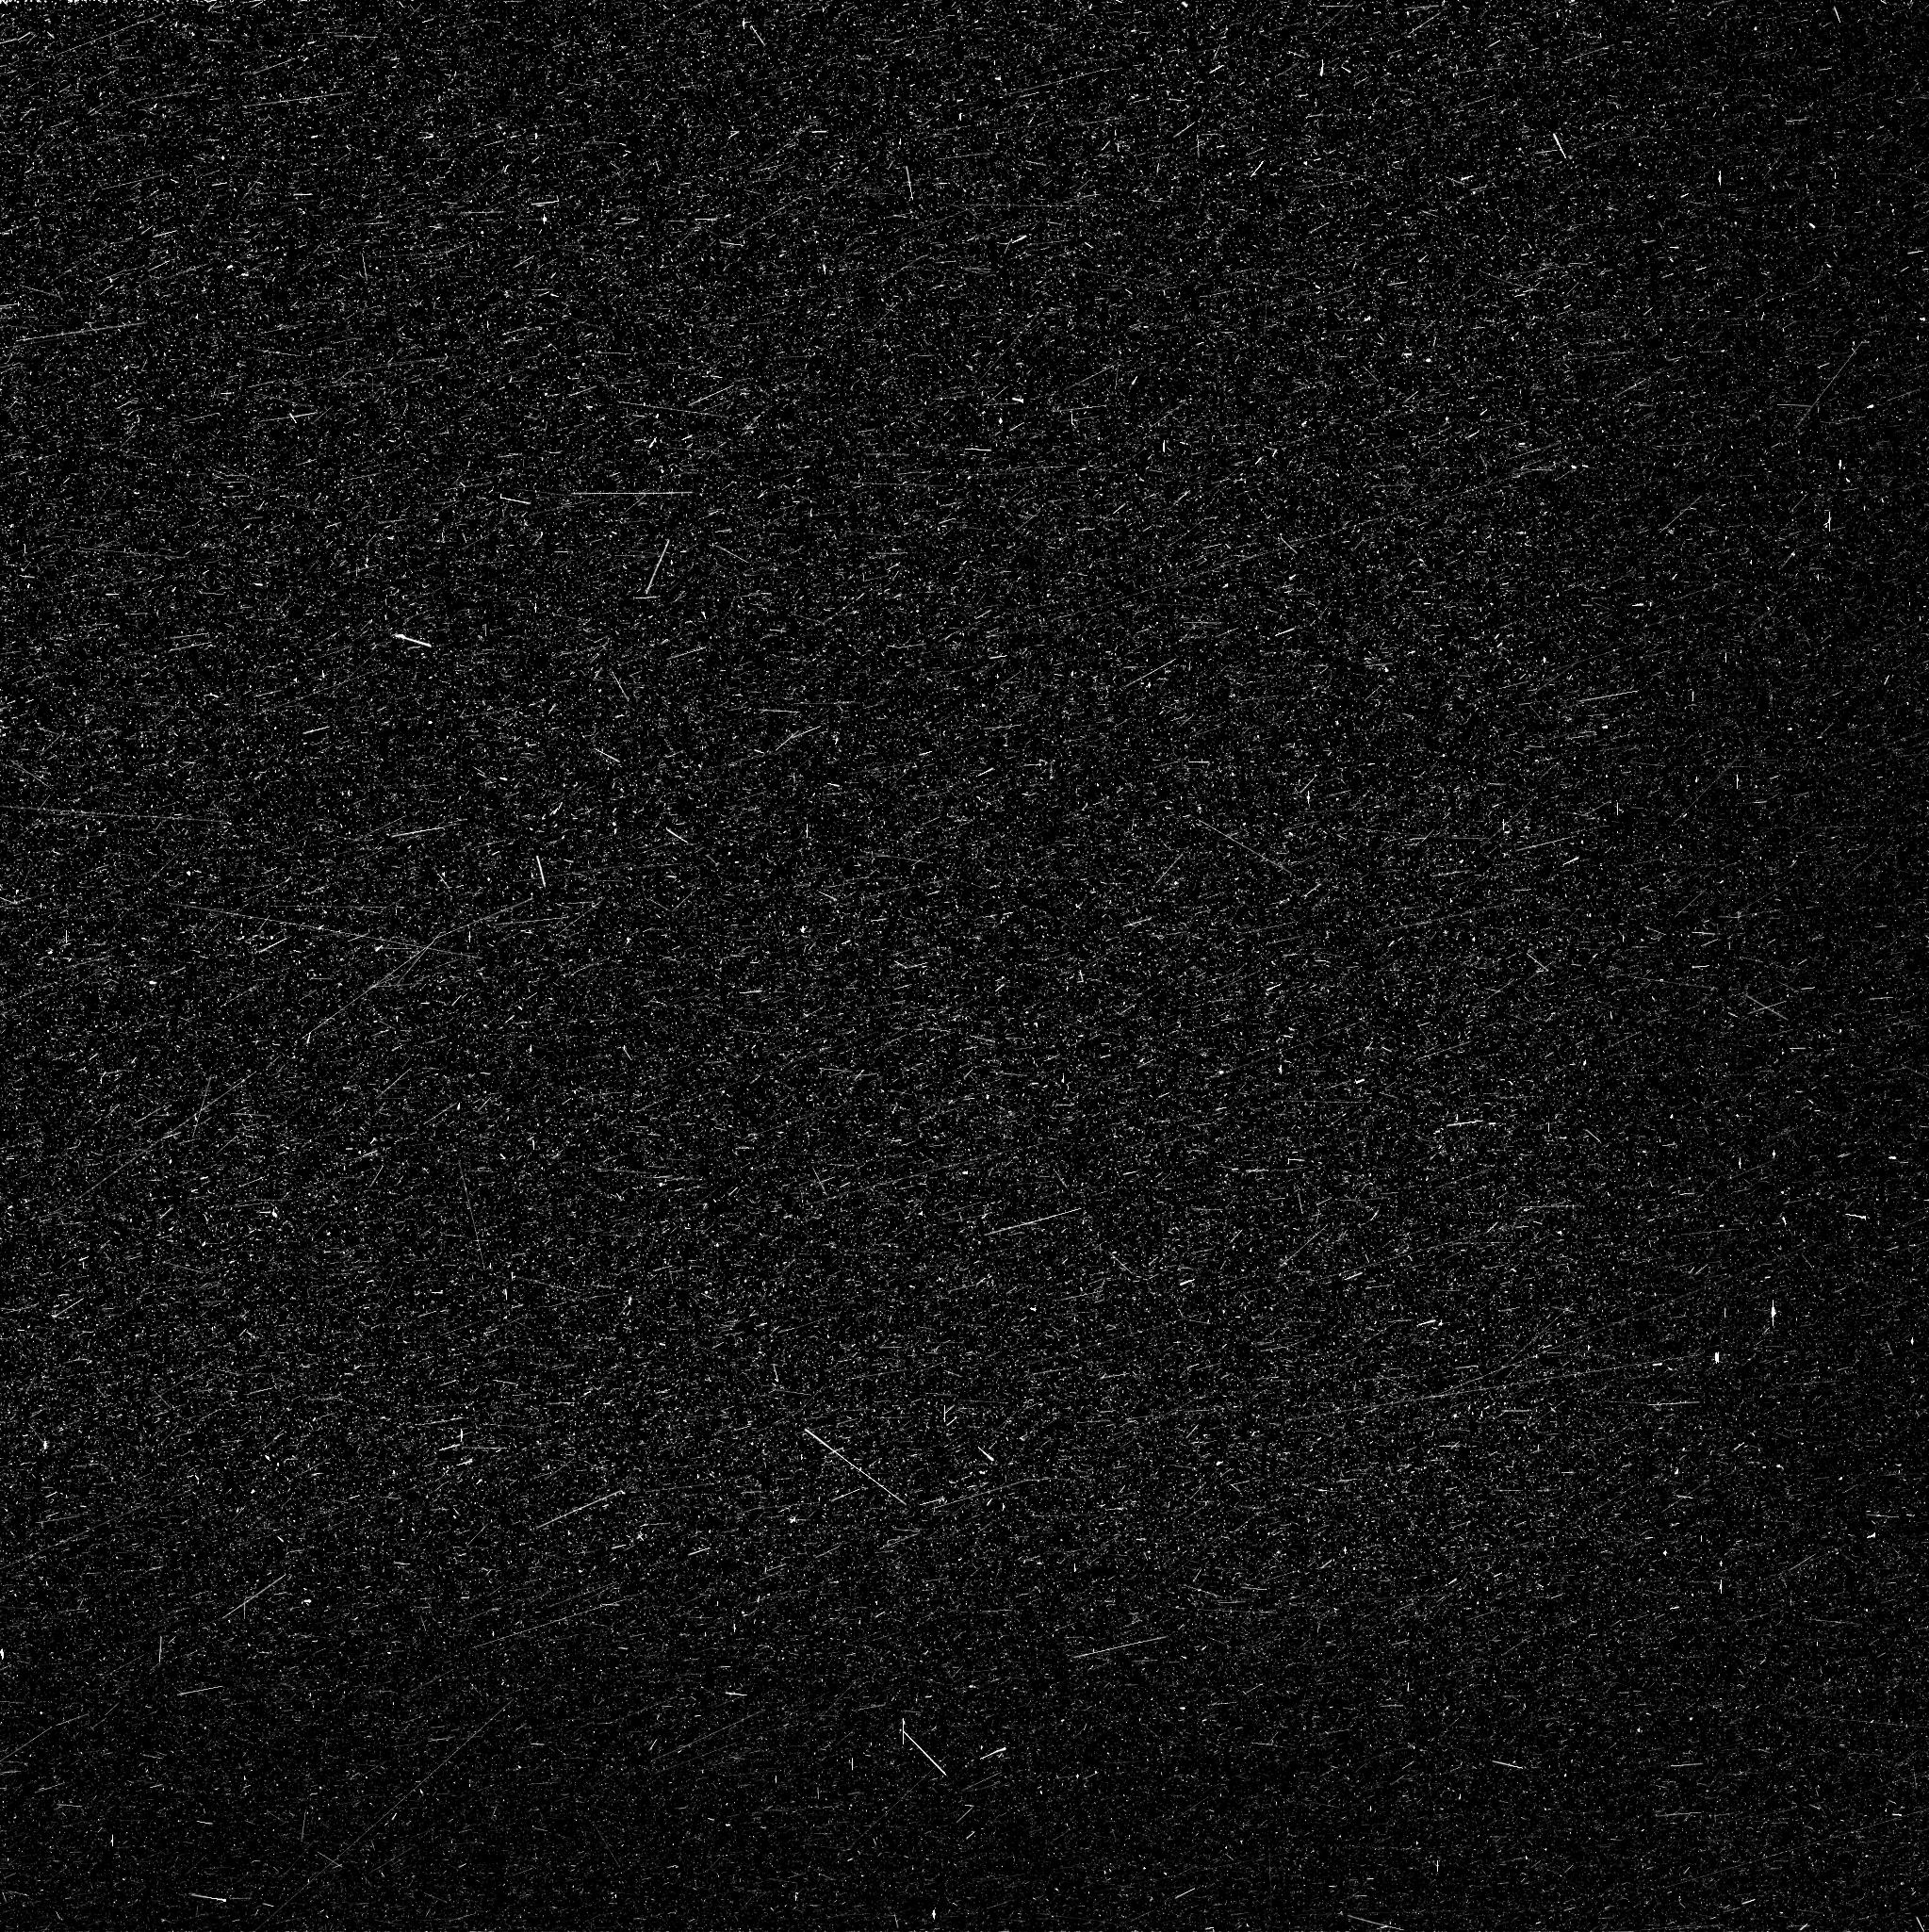
Target: C2013A1
Instrument: WFC3/UVIS
Filter: FQ387N
Exposure: 5 min
Observation ID: icoc13gyq

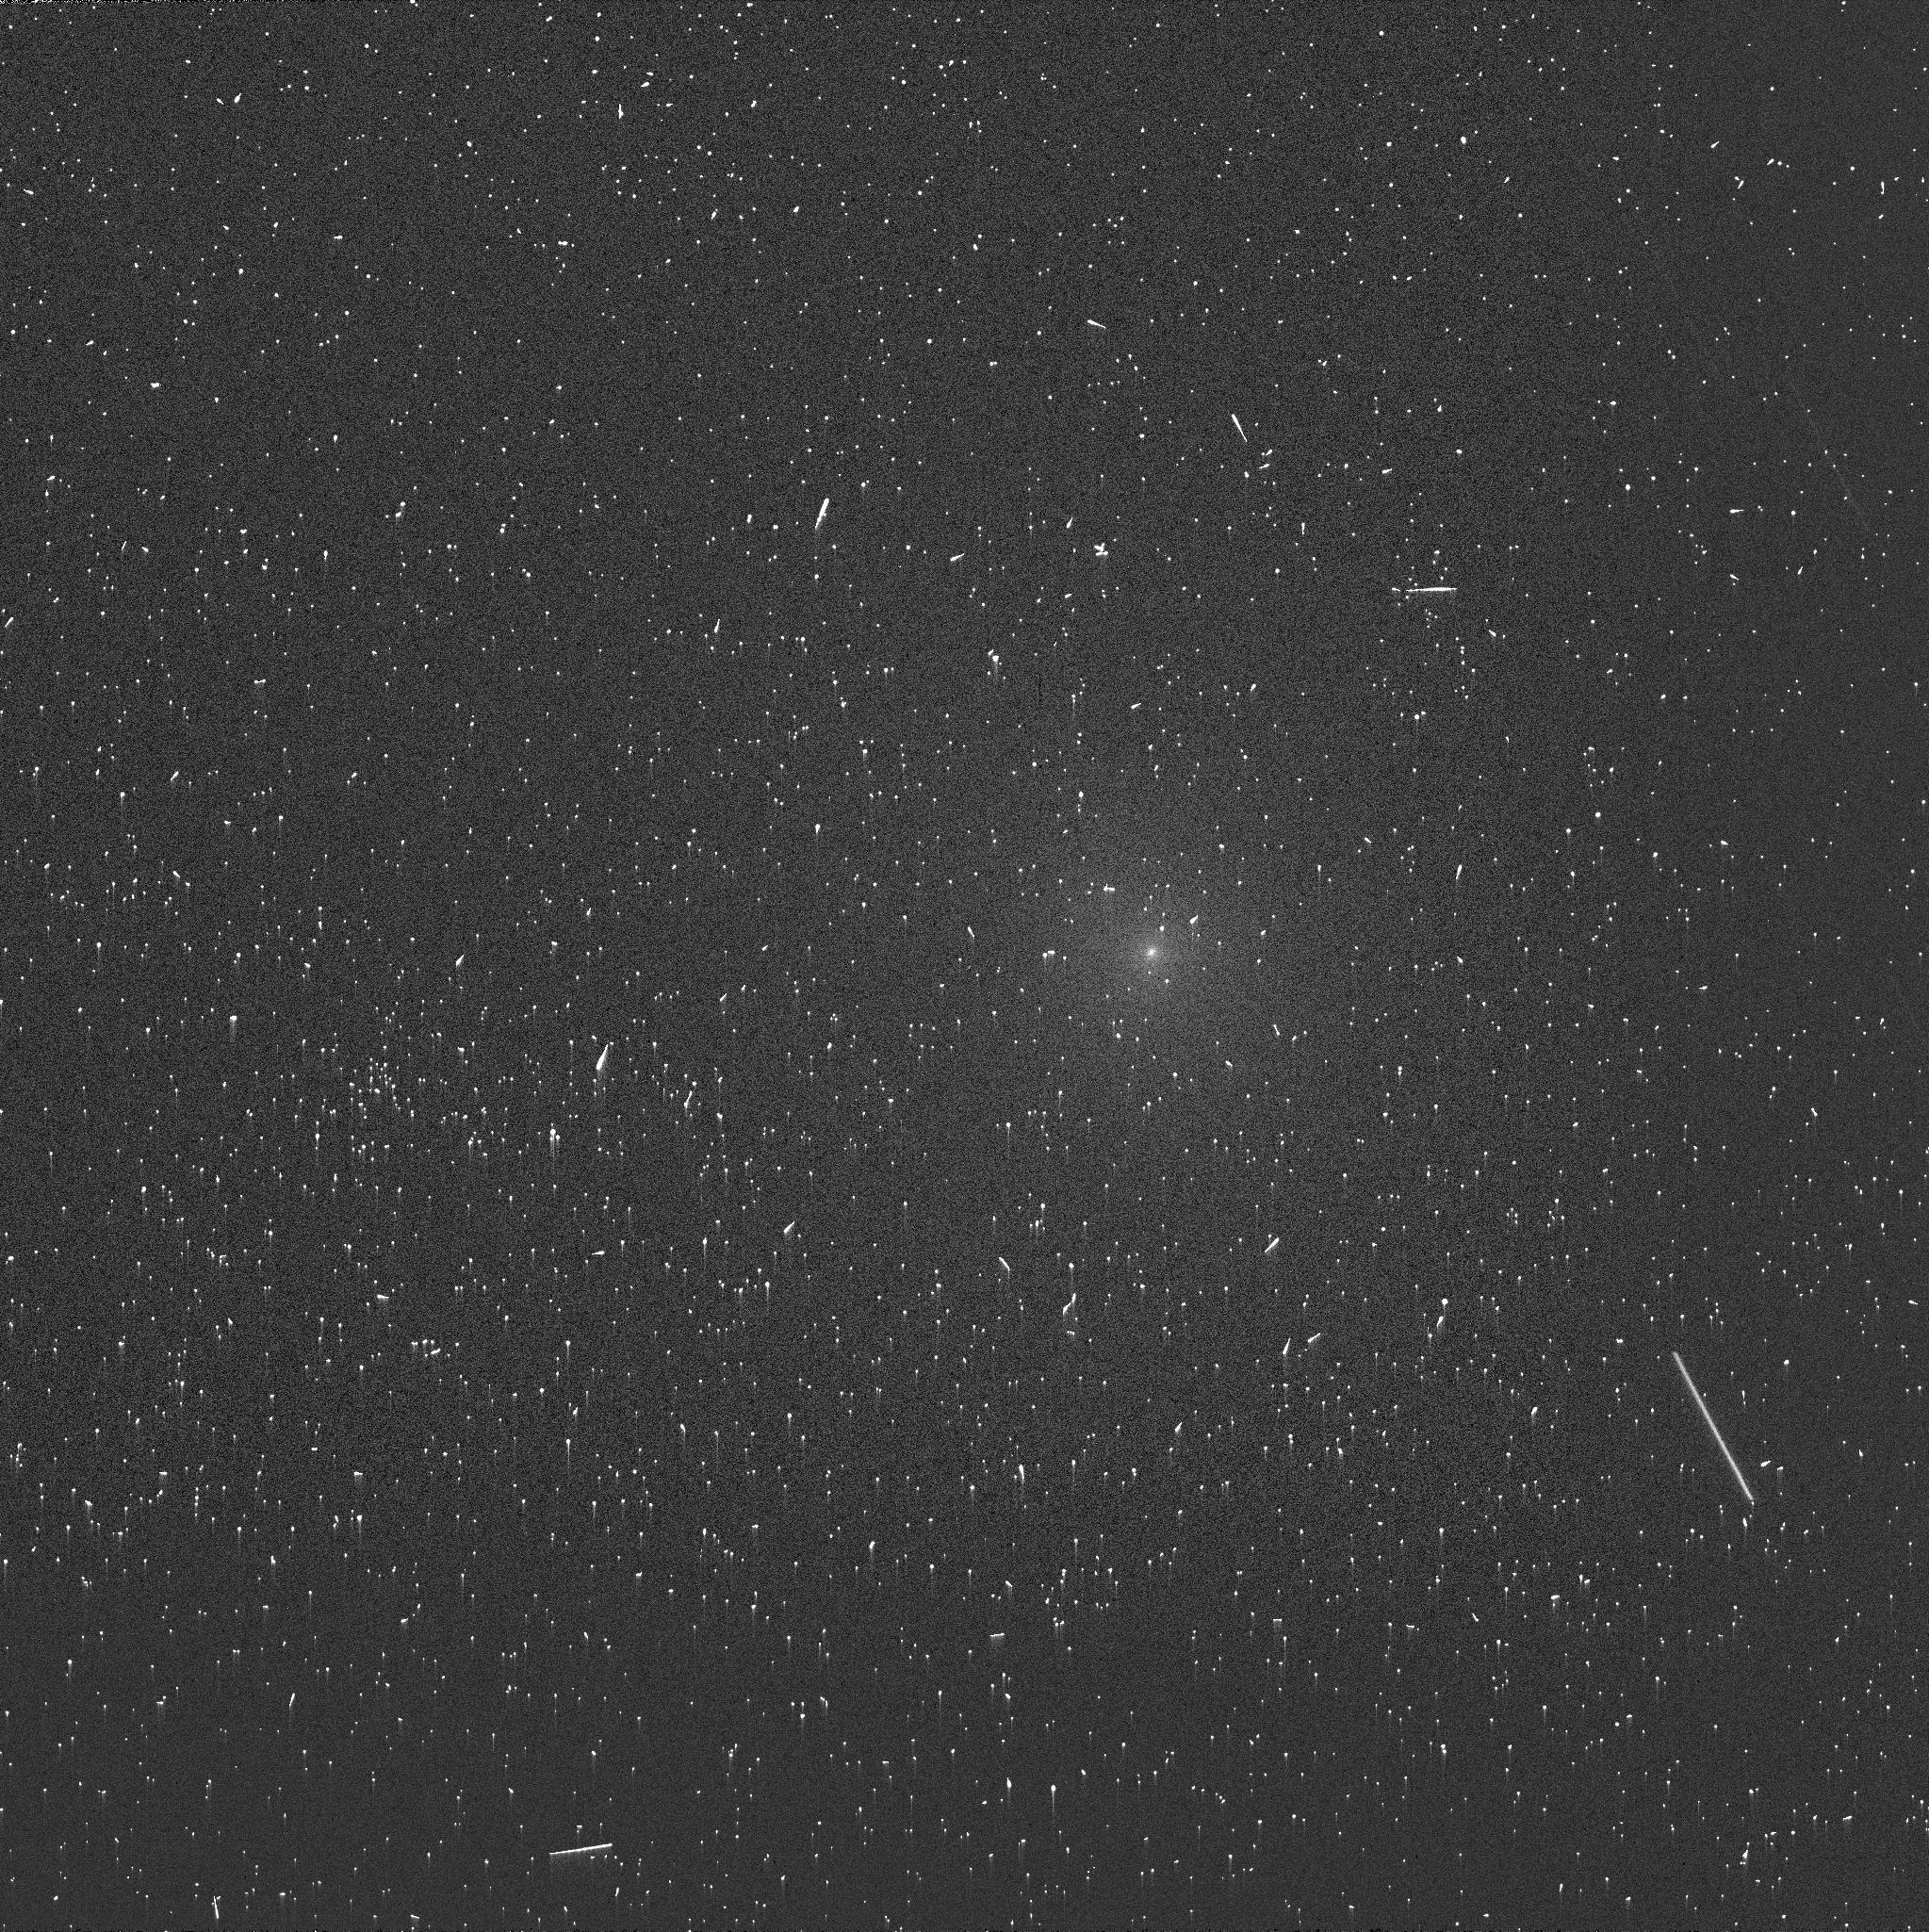
Target: C2013A1
Instrument: WFC3/UVIS
Filter: FQ387N
Exposure: 5 min
Observation ID: icoc11fuq

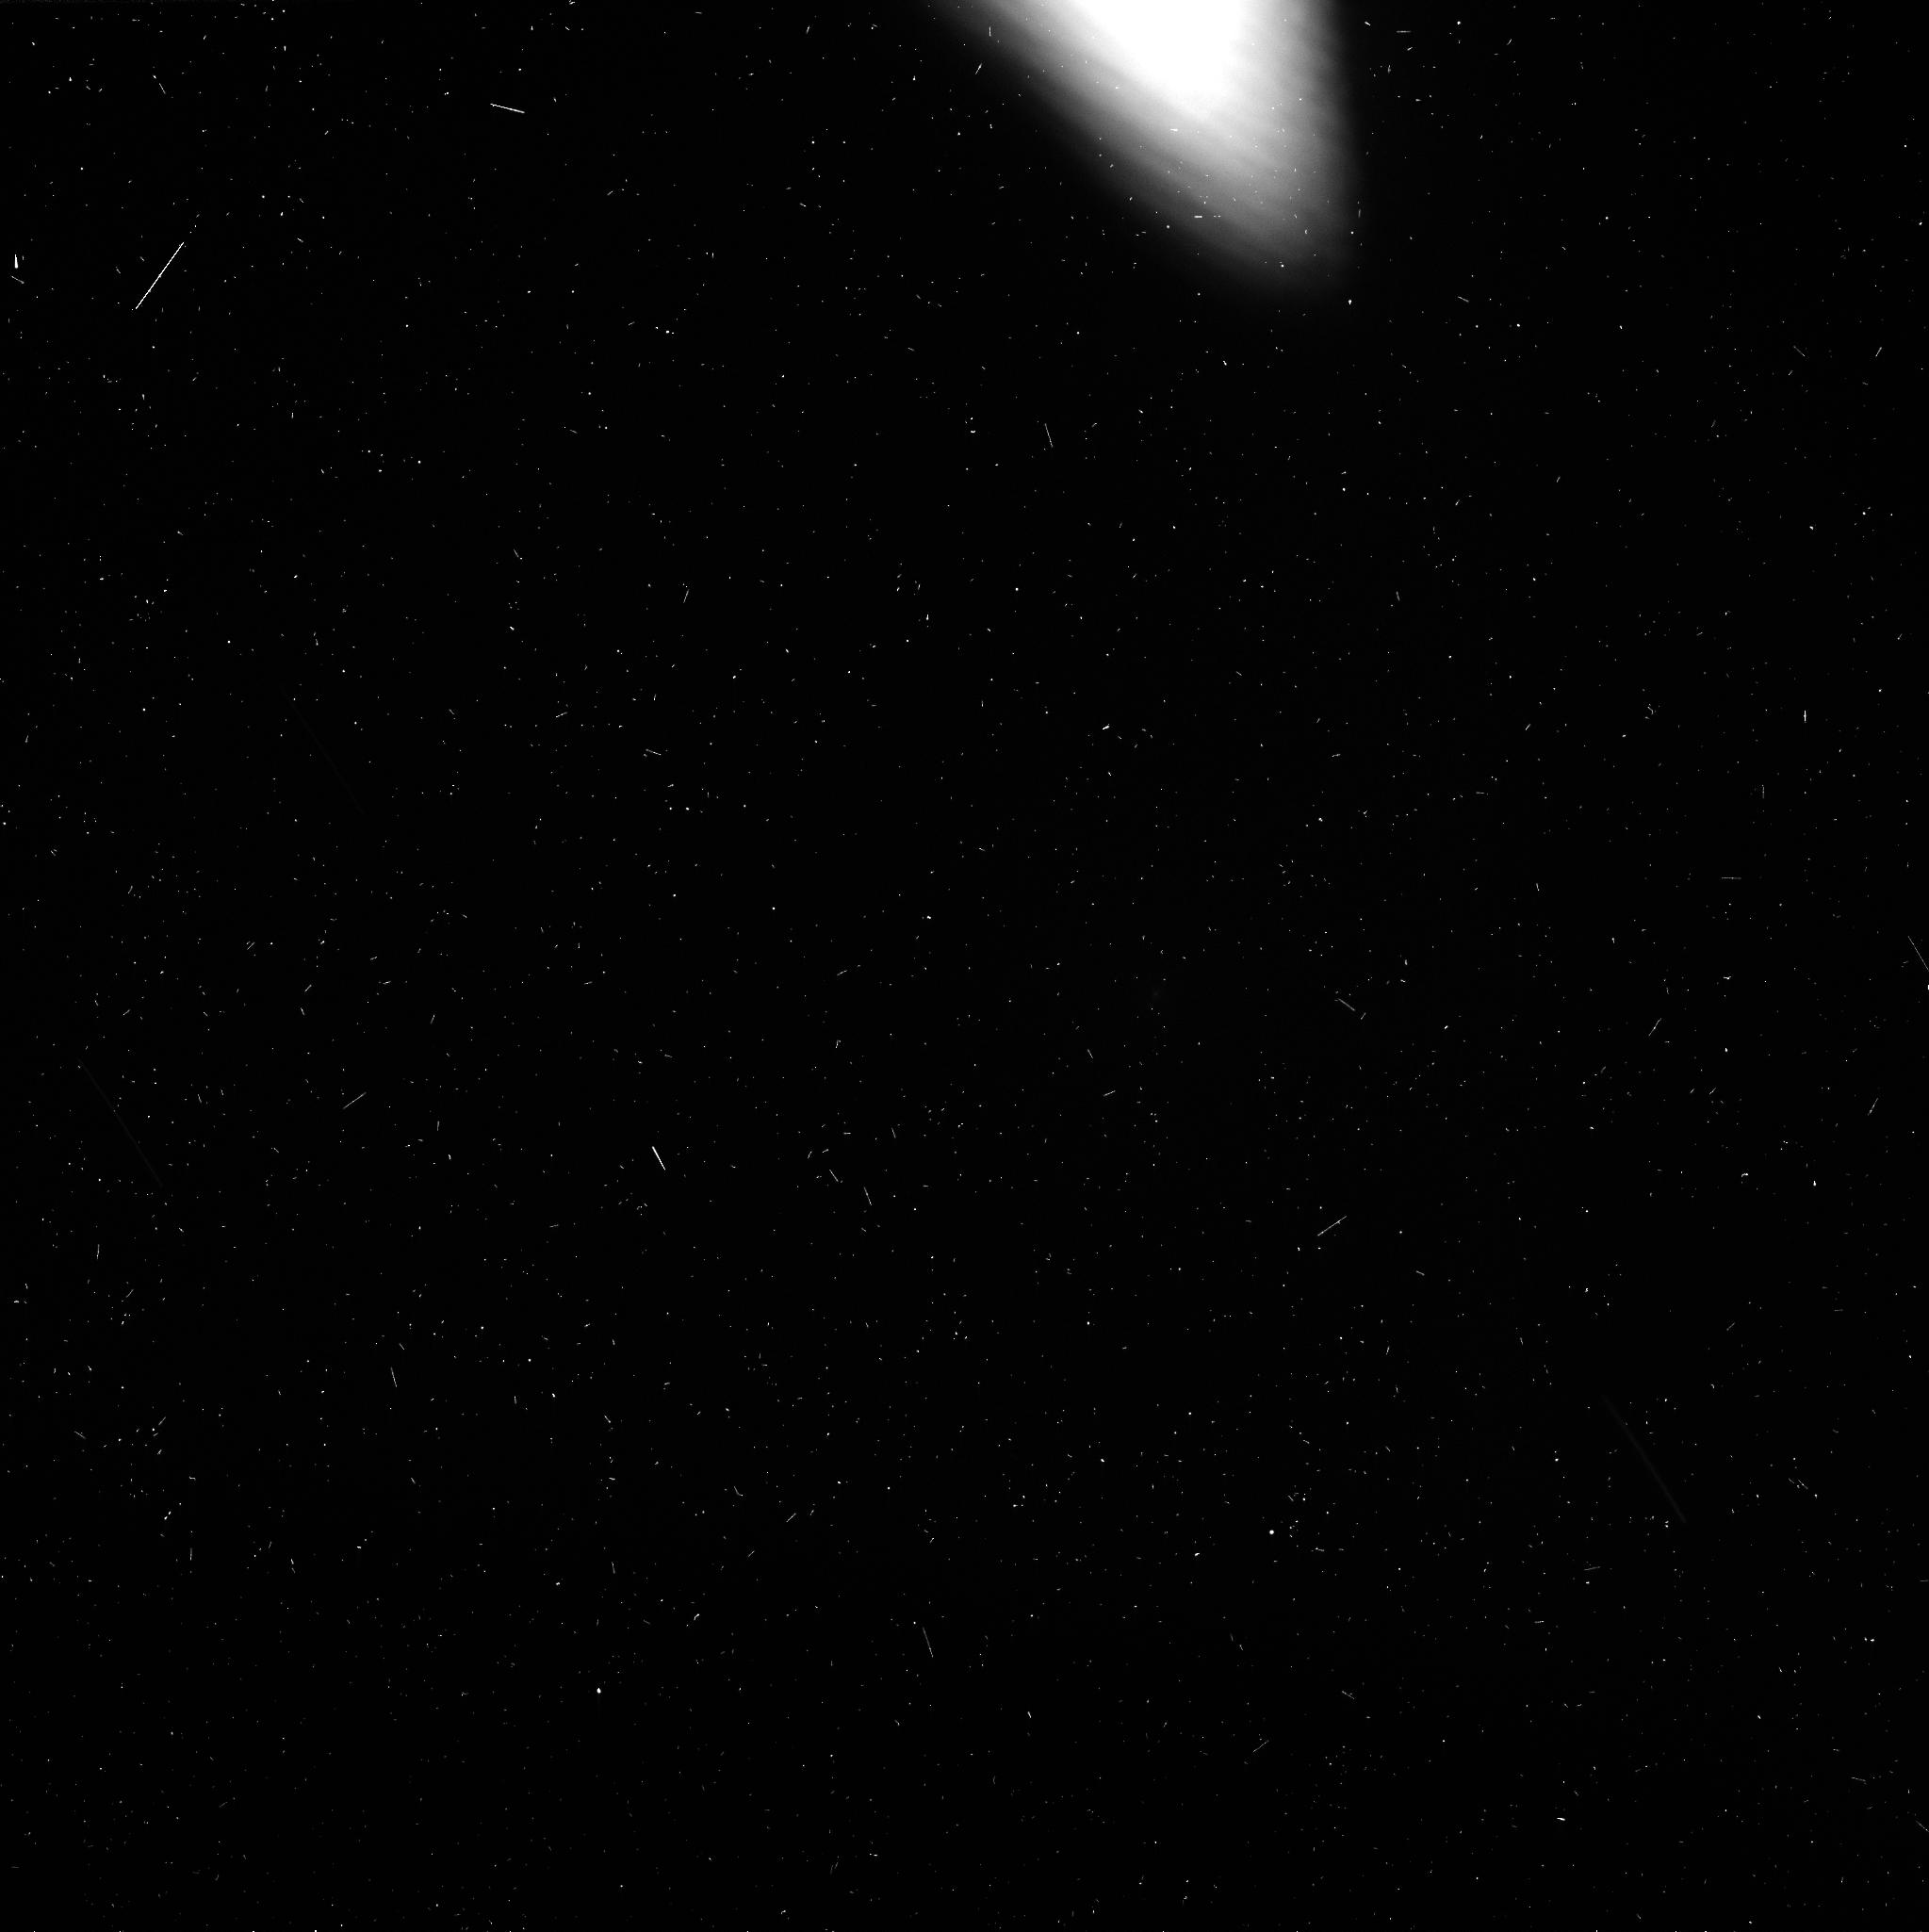
Target: C2013A1
Instrument: WFC3/UVIS
Filter: FQ387N
Exposure: 4 min
Observation ID: icoc14h7q

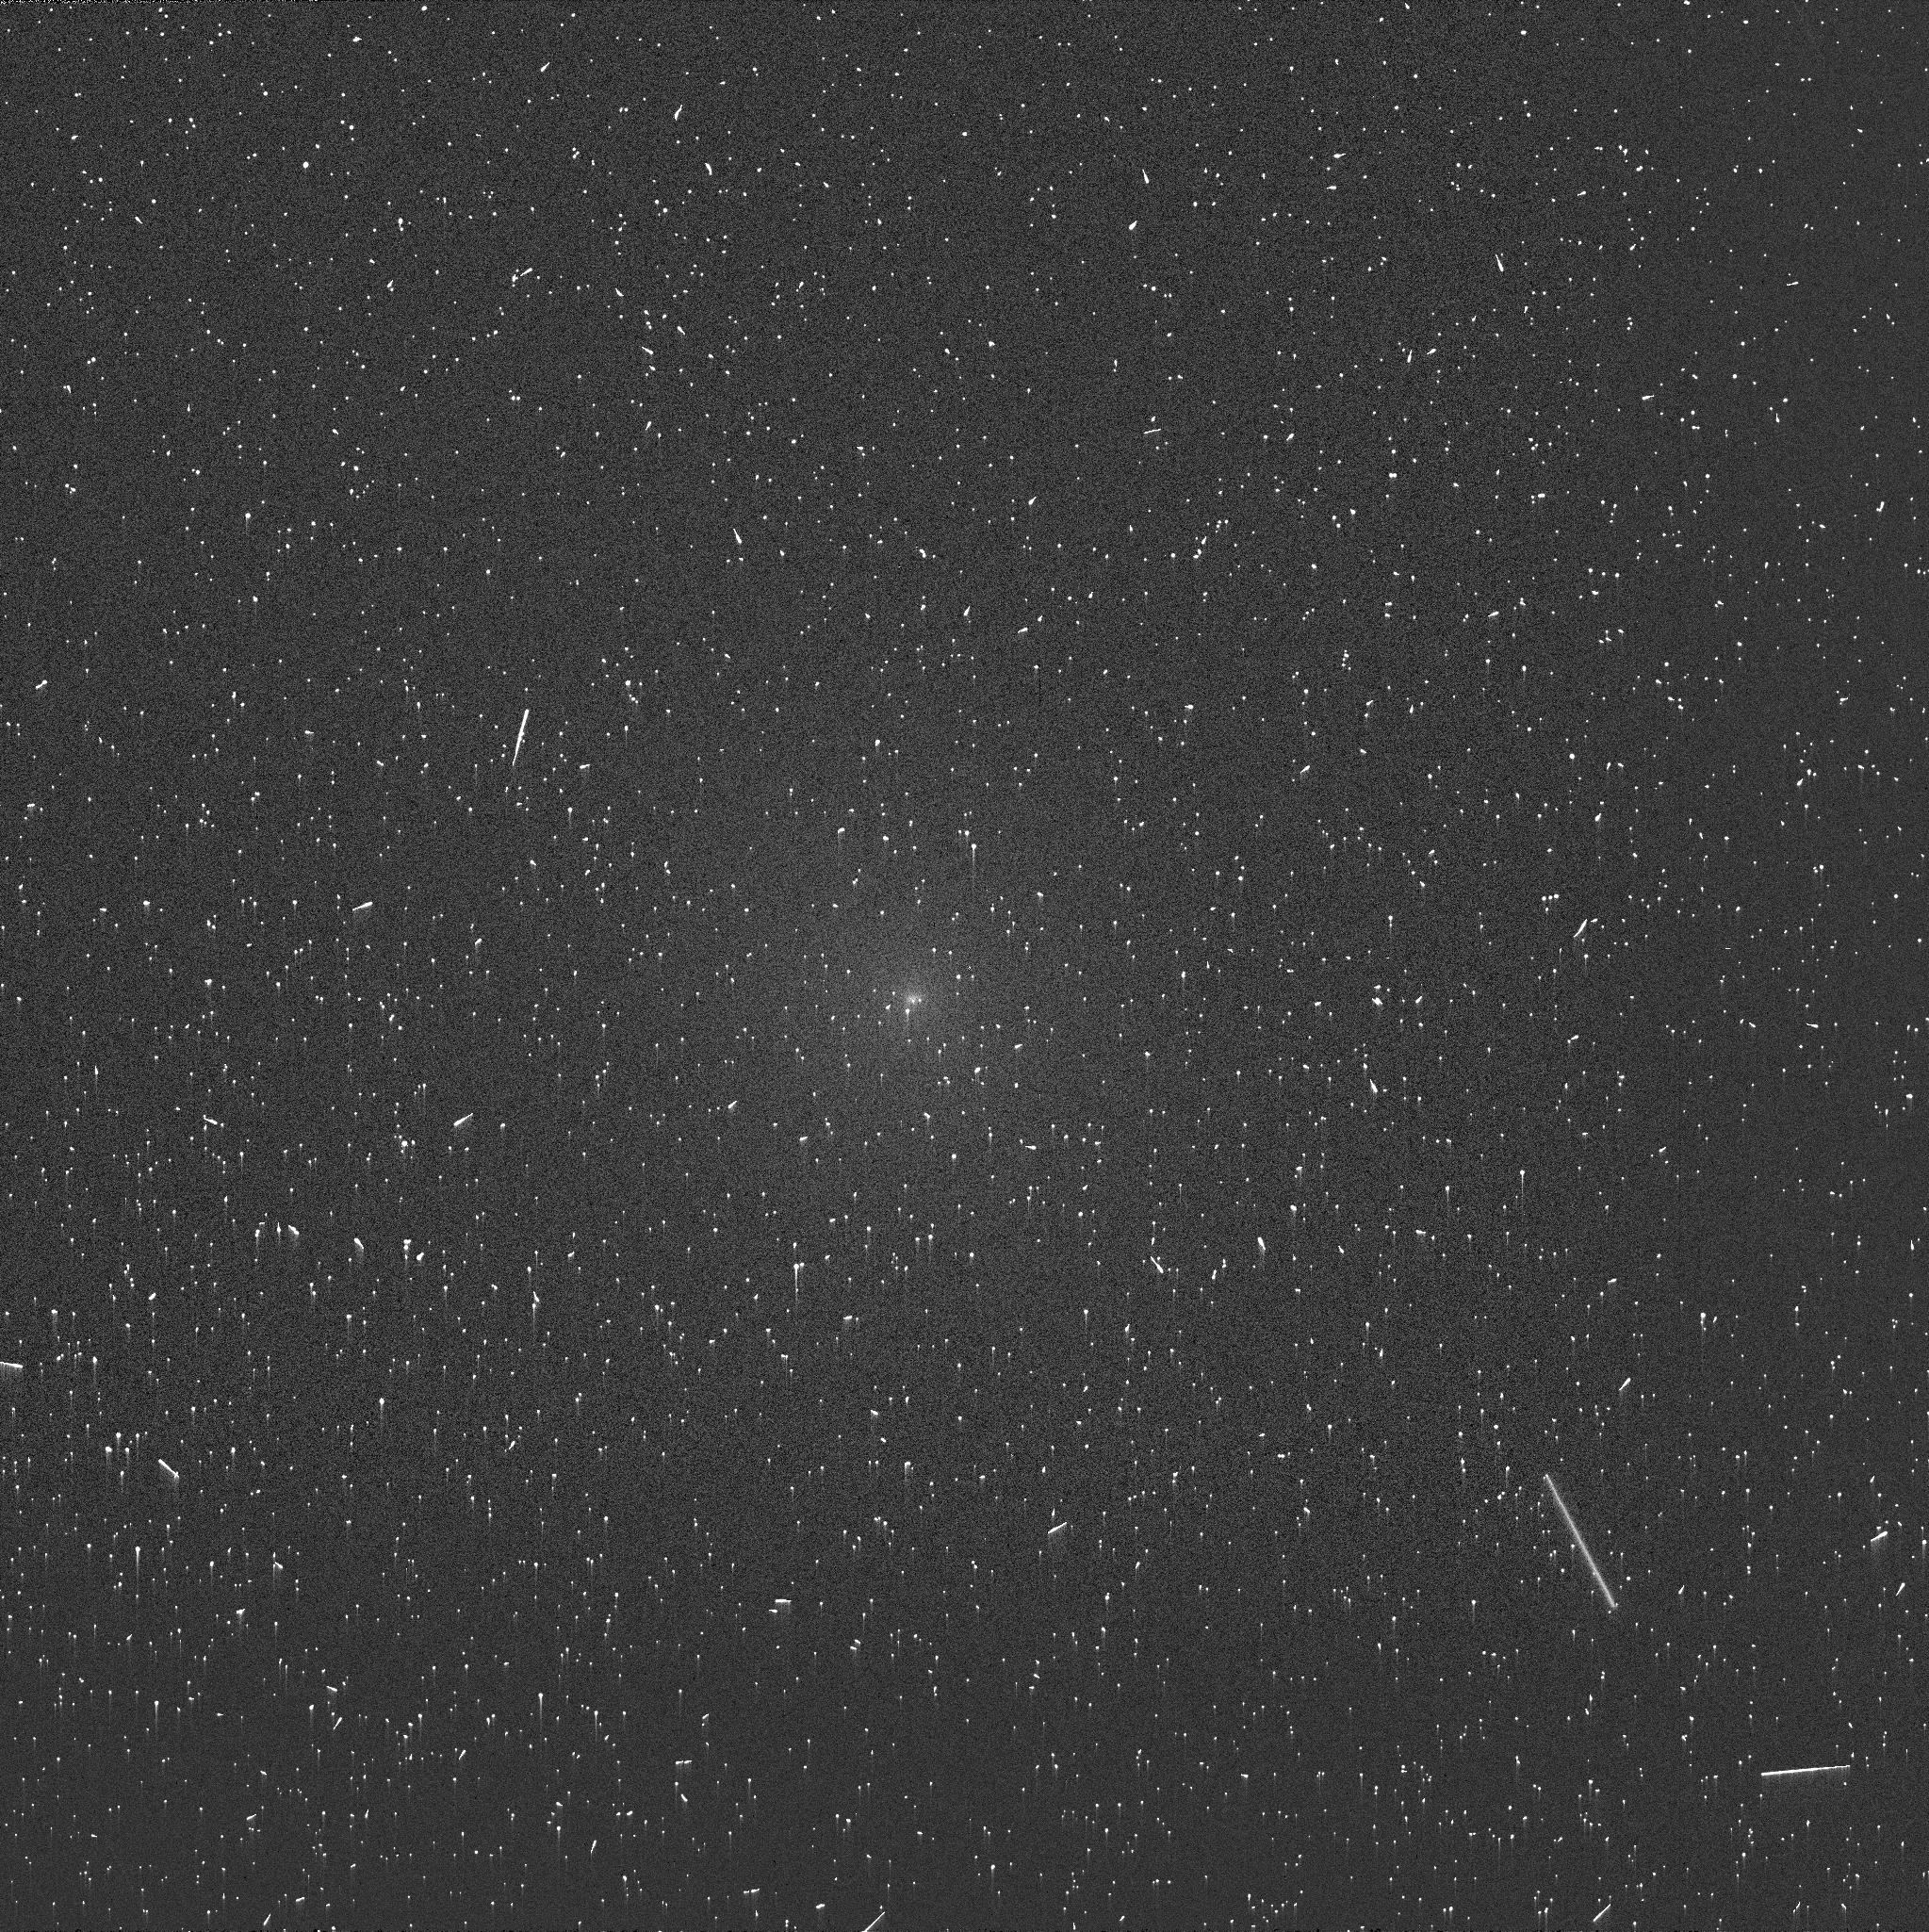
Target: C2013A1
Instrument: WFC3/UVIS
Filter: FQ387N
Exposure: 4 min
Observation ID: icoc16ihq

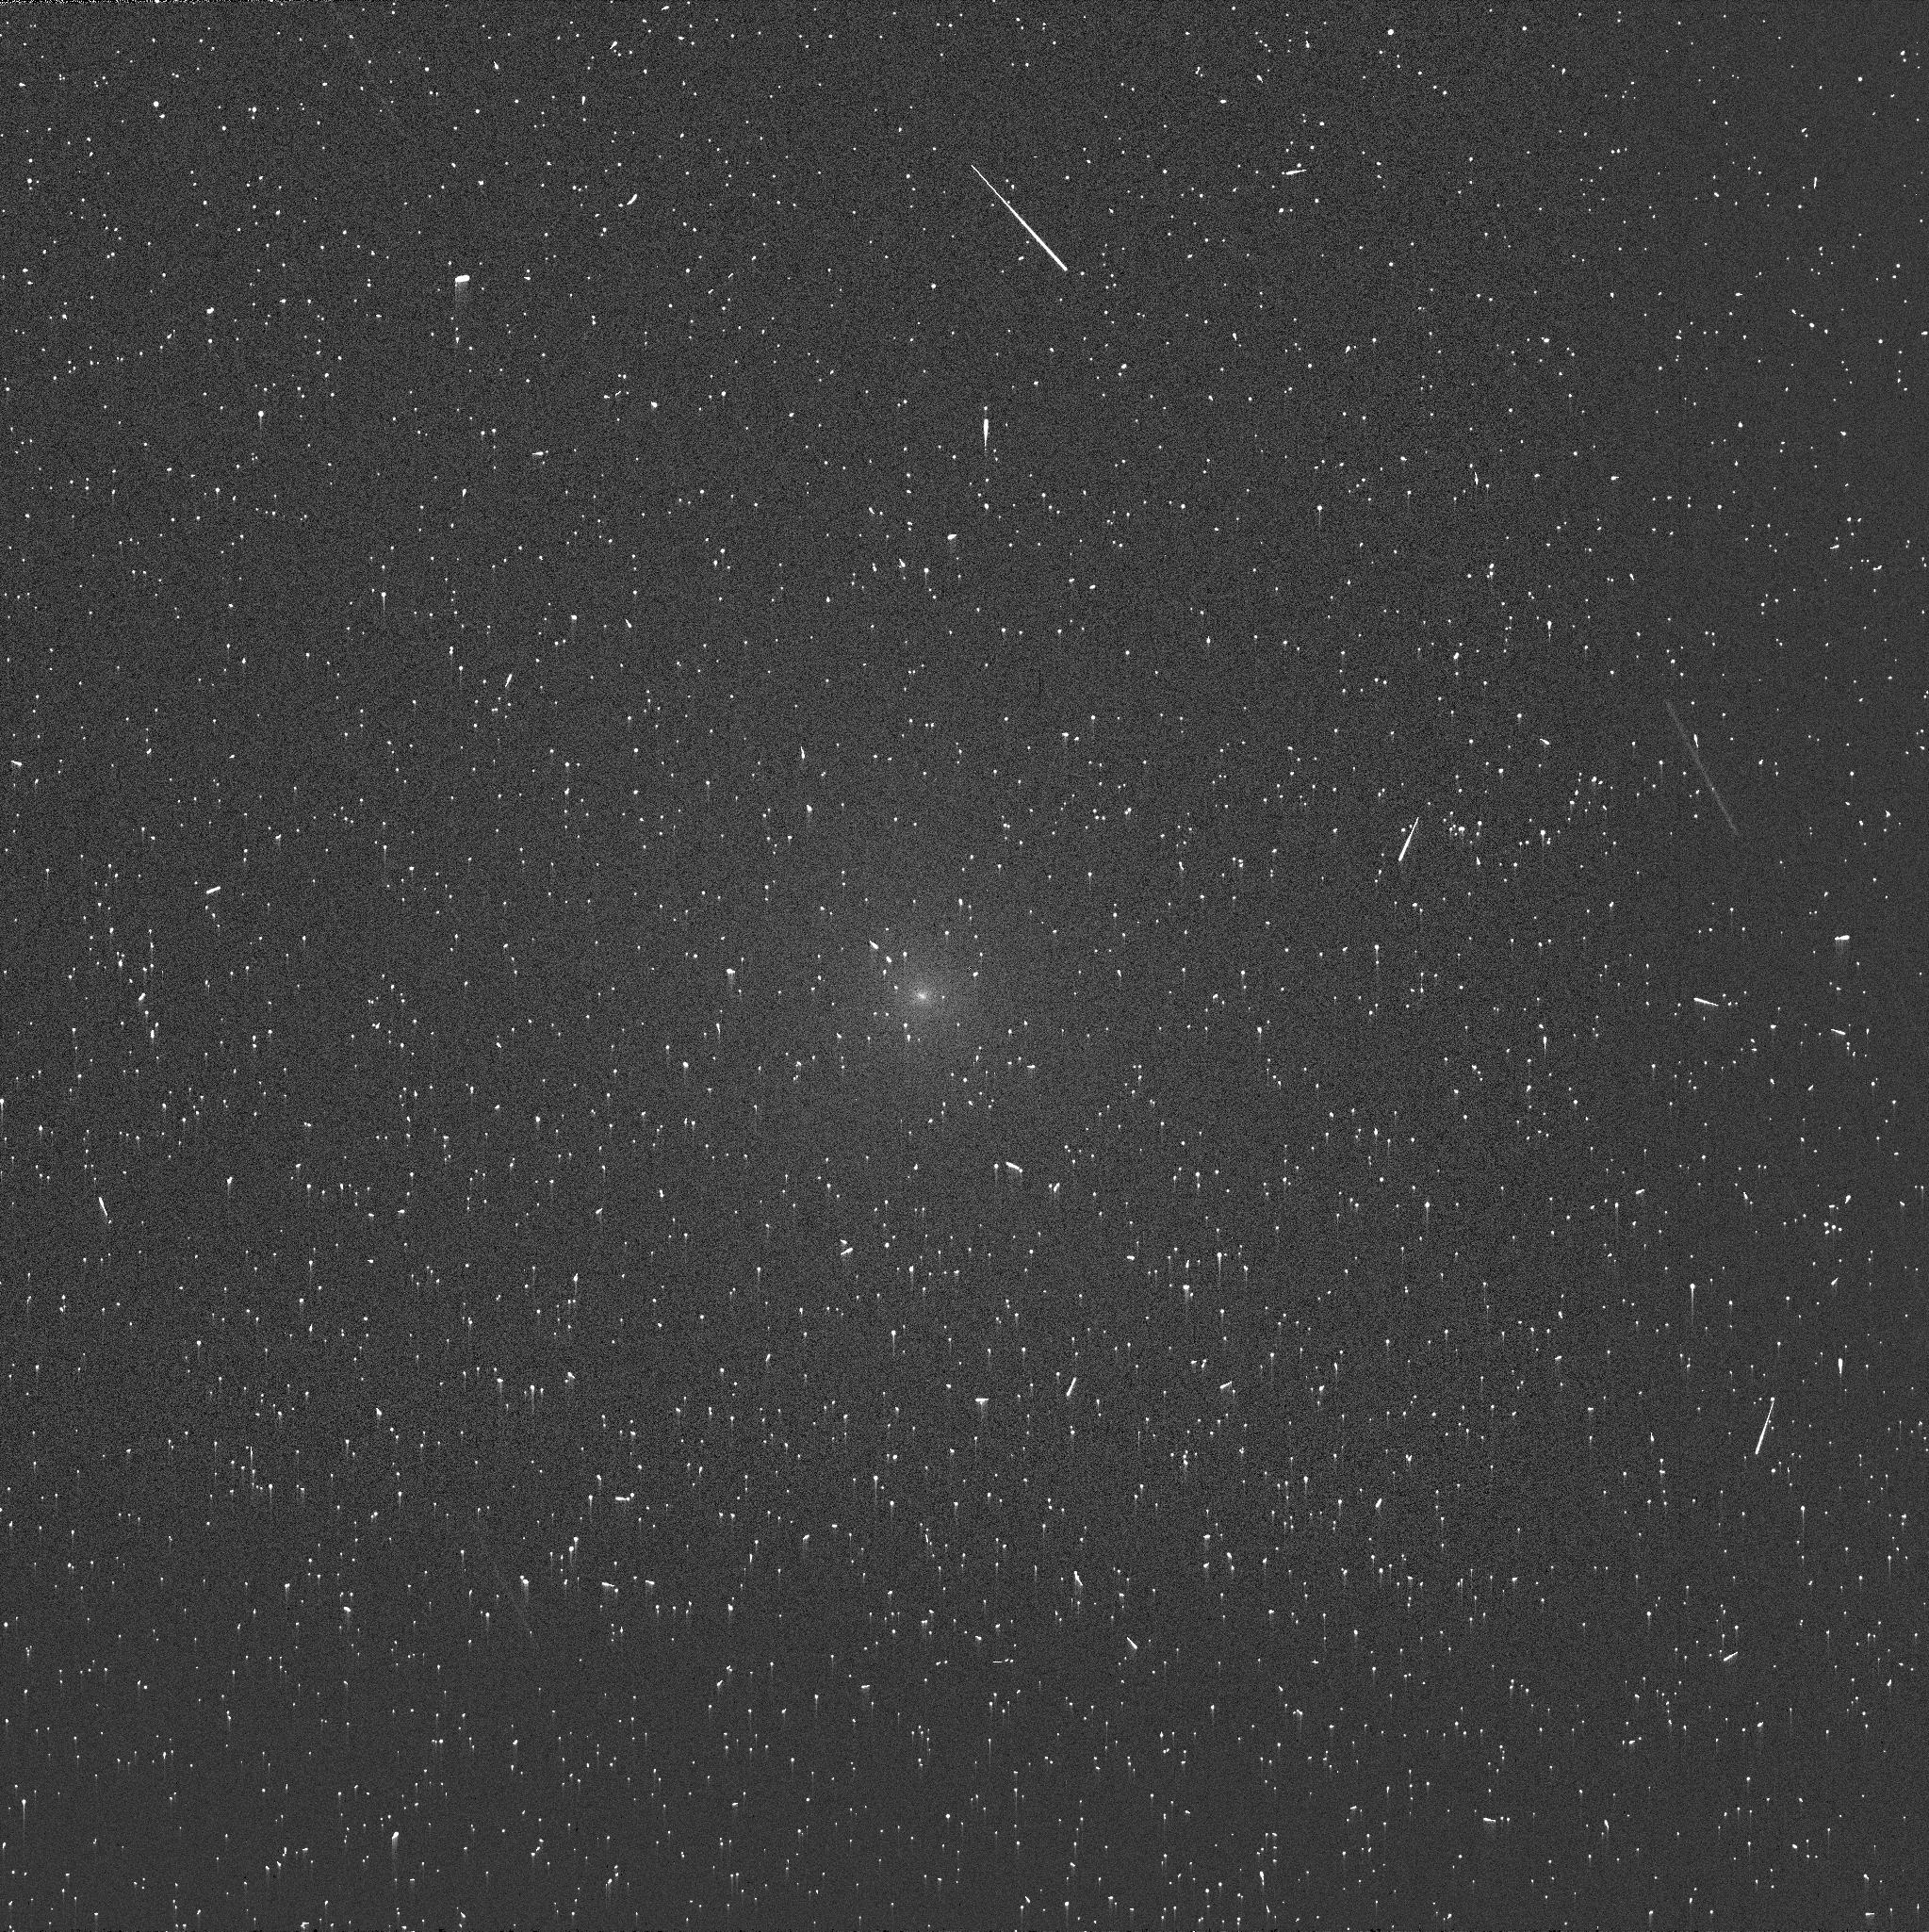
Target: C2013A1
Instrument: WFC3/UVIS
Filter: FQ387N
Exposure: 4 min
Observation ID: icoc17kfq

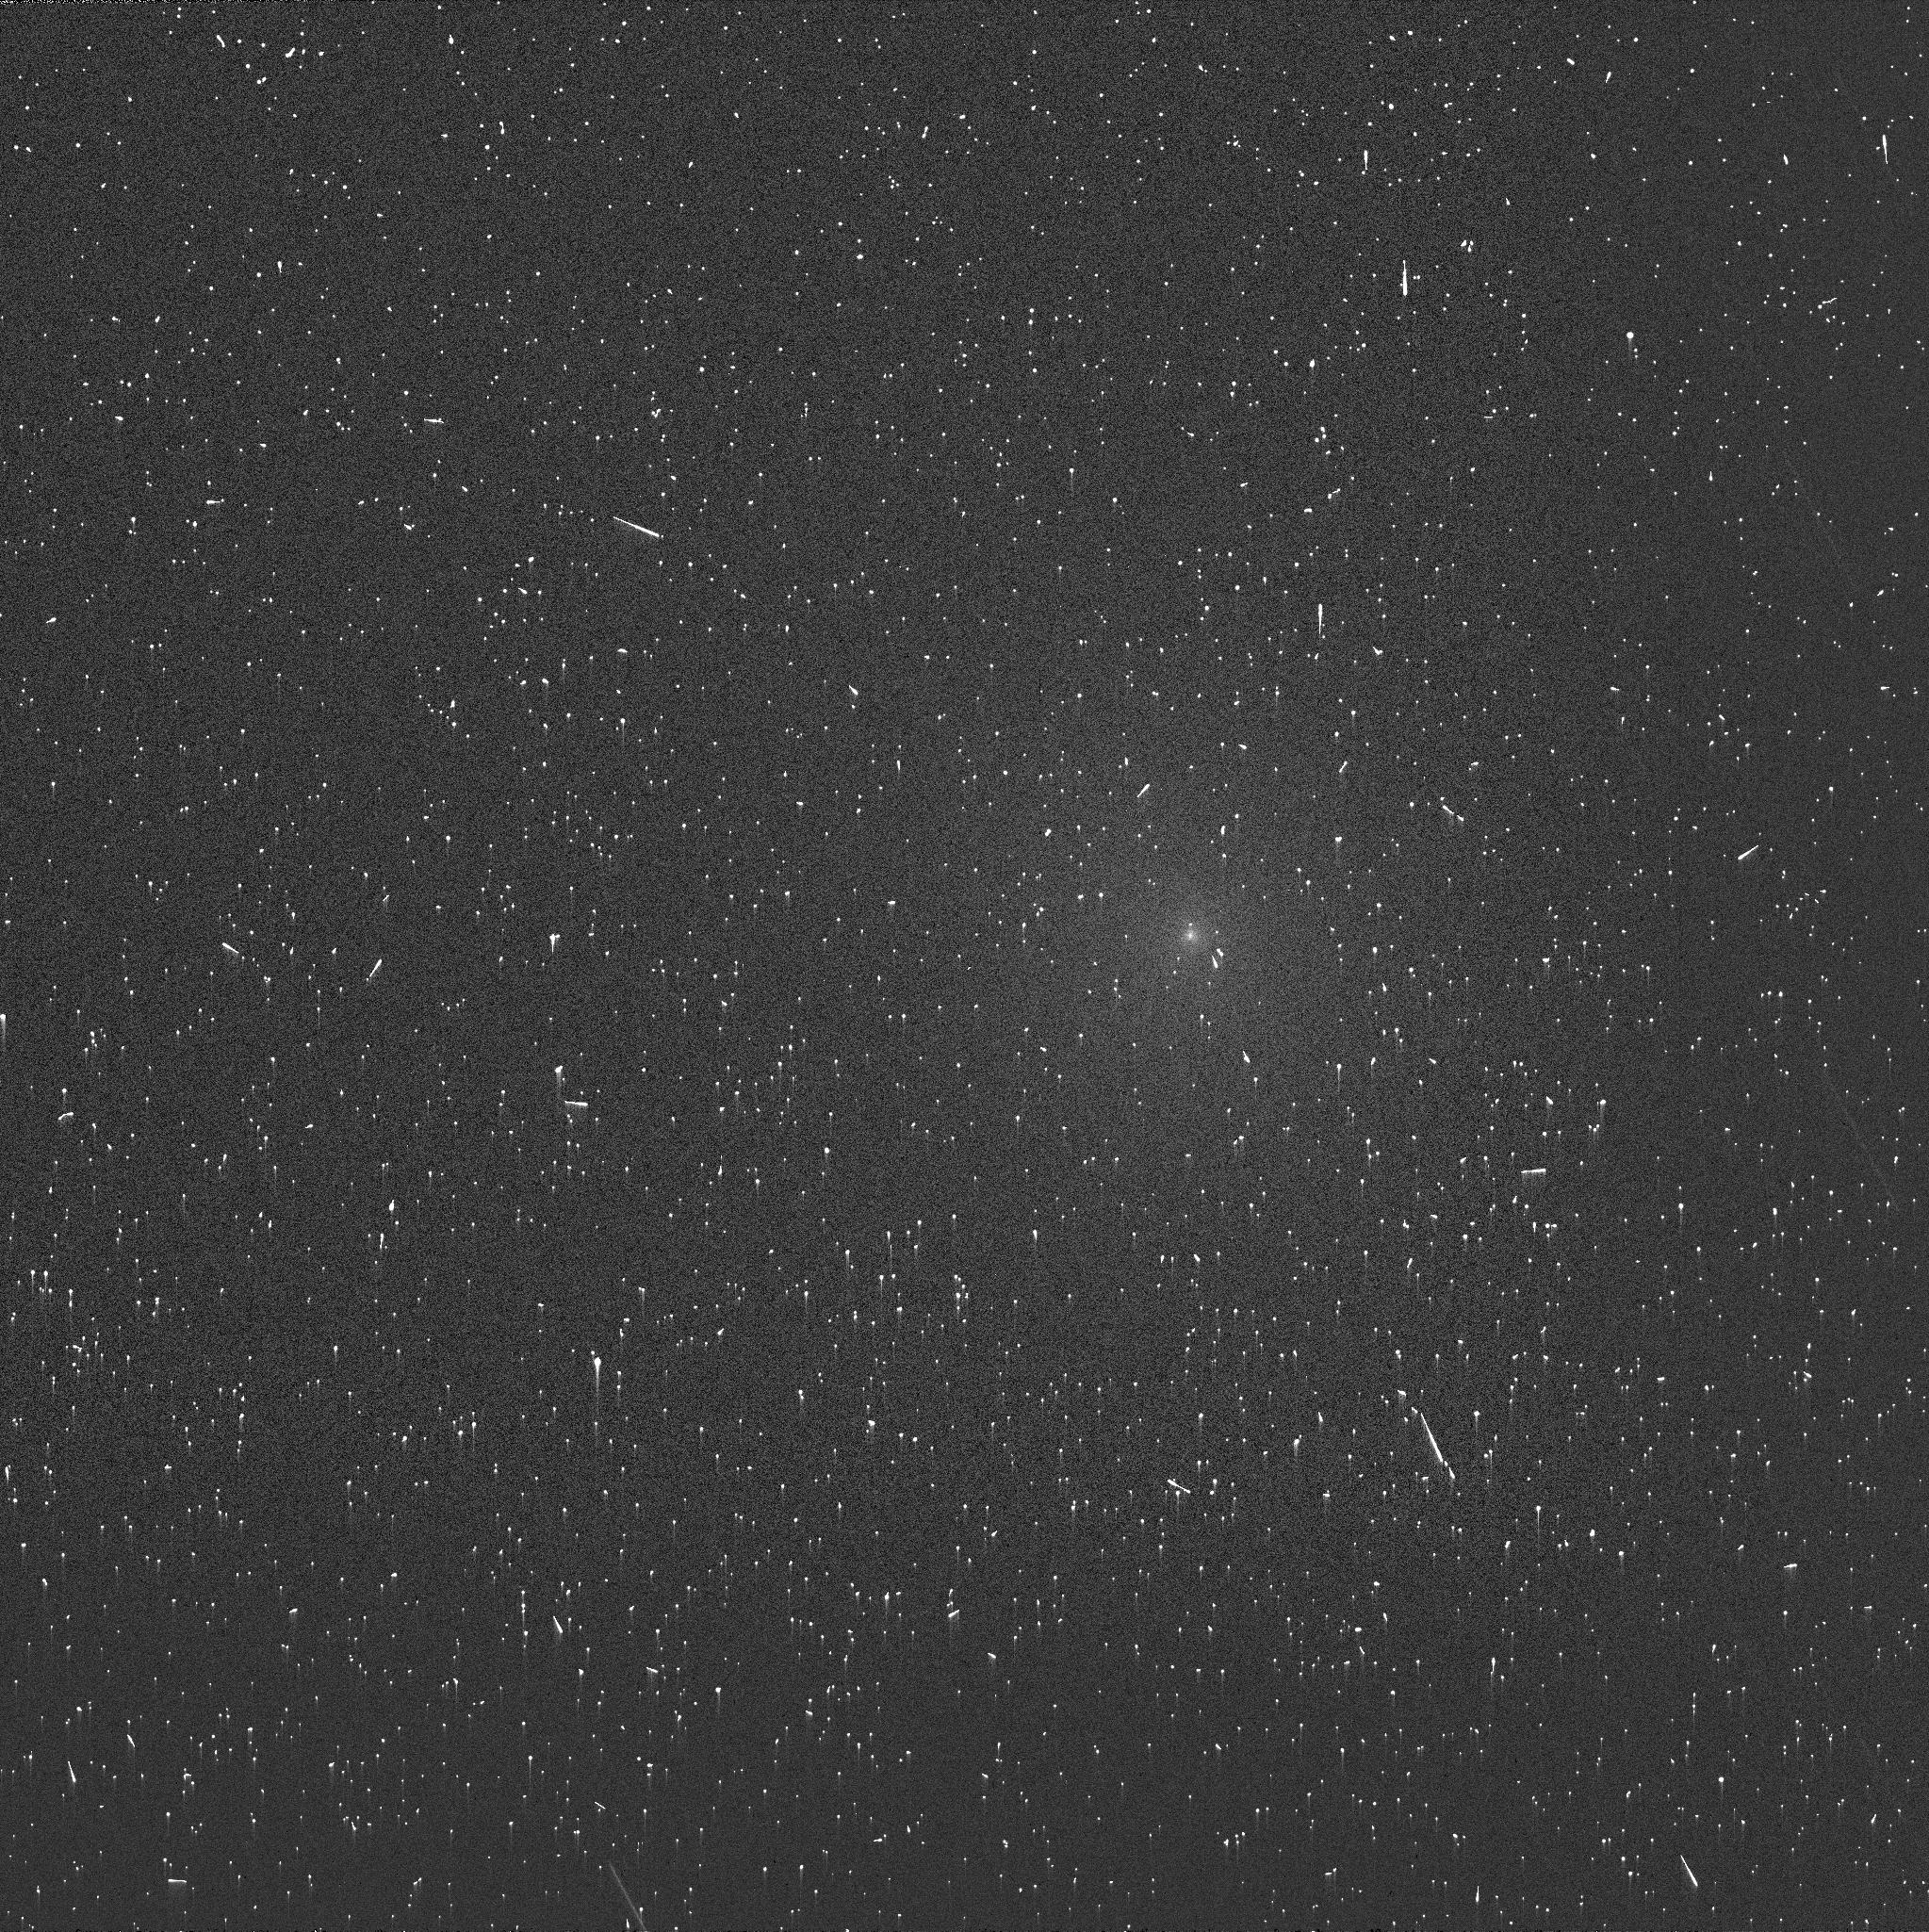
Target: C2013A1
Instrument: WFC3/UVIS
Filter: FQ387N
Exposure: 4 min
Observation ID: icoc12grq

Comet Siding Spring at Mars: Using MRO to Interpret HST Imaging of Comets (PI: Li, Jian-Yang)

Comet C/Siding Spring is a dynamically new (DN) comet, and will approach Mars to within 135, 000 km on October 19, 2014. This encounter presents the first ever opportunity for us to observe a DN comet from close distances. The planned observations from the Mars Reconnaissance Orbiter (MRO) can potentially resolve the nucleus to 140 m/pix, and trace the dust and gas activity to their sources on the nucleus. This "natural flyby" will allow us to directly compare a DN comet with previous comet flyby mission targets (all highly evolved comets), and generalize those mission results to more comets. We propose to observe C/Siding Spring with seven HST orbits during its Mars encounter. These observations will take advantage of this rare opportunity to study the evolution of C/Siding Spring, use the MRO observations to help us interpret HST observations of comets in general, and put the MRO observations into a broader context. We plan to image the dust coma with filters F689M and F845M, and the cyanogen coma with filter FQ387N. Comparisons with previous HST observations when the comet was far from the Sun, combined with MRO observations, will allow us to study the evolution of the coma of C/Siding Spring, and tie it to the sources on the nucleus. Putting MRO and HST observations together, we can reconstruct the 3-D structure in the inner coma, and study the possible chemical heterogeneity on the nucleus. HST is needed because of the unfavorable observing conditions from the ground, the specific timing of our observations, and its high resolution and high sensitivity. This proposal is part of a coordinated observing campaign of C/Siding Spring both from the ground and from space.